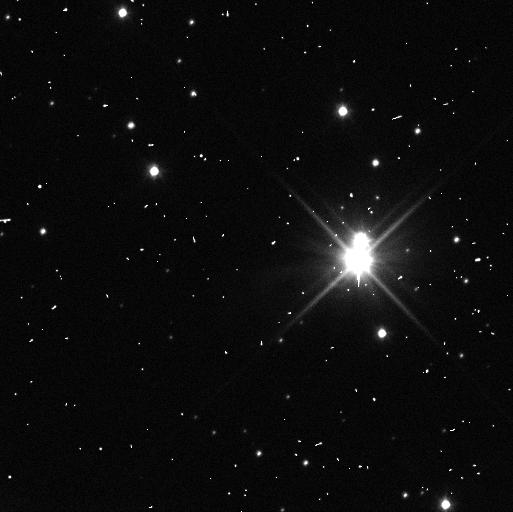
Target: PLUTO-SYSTEM. Instrument: WFC3/UVIS. Filter: F350LP. Exposure: 3 min. Observation ID: icd002gbq

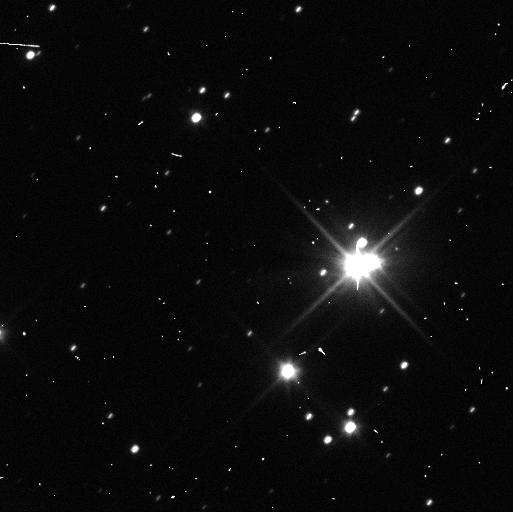
Target: PLUTO-SYSTEM. Instrument: WFC3/UVIS. Filter: F350LP. Exposure: 3 min. Observation ID: icd005l9q

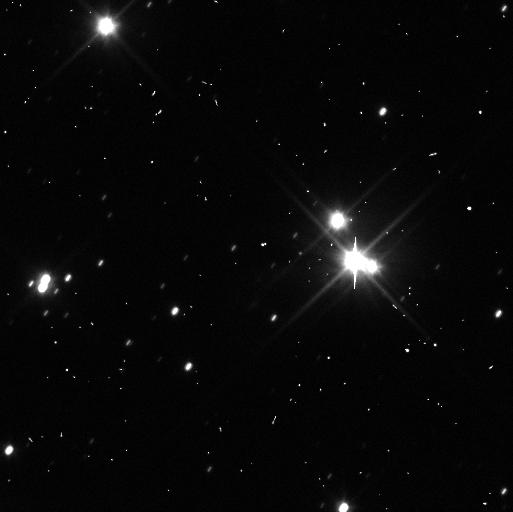
Target: PLUTO-SYSTEM. Instrument: WFC3/UVIS. Filter: F350LP. Exposure: 3 min. Observation ID: icd006zqq

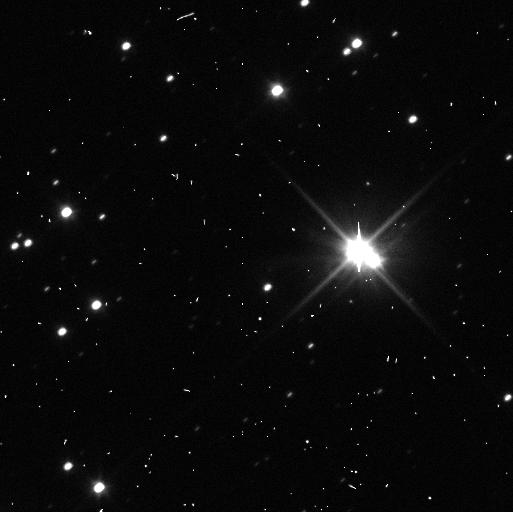
Target: PLUTO-SYSTEM. Instrument: WFC3/UVIS. Filter: F350LP. Exposure: 3 min. Observation ID: icd011ciq

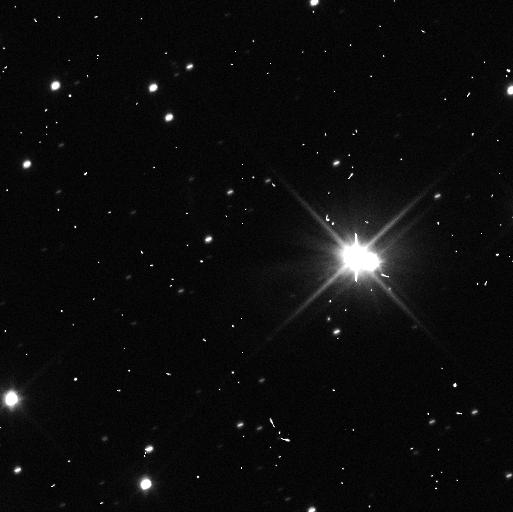
Target: PLUTO-SYSTEM. Instrument: WFC3/UVIS. Filter: F350LP. Exposure: 3 min. Observation ID: icd009e2q

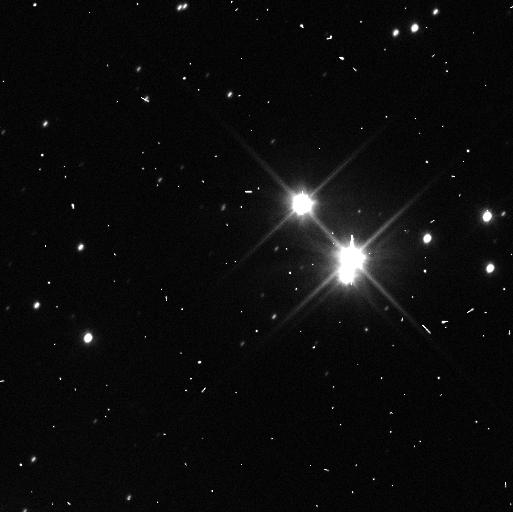
Target: PLUTO-SYSTEM. Instrument: WFC3/UVIS. Filter: F350LP. Exposure: 3 min. Observation ID: icd003b9q

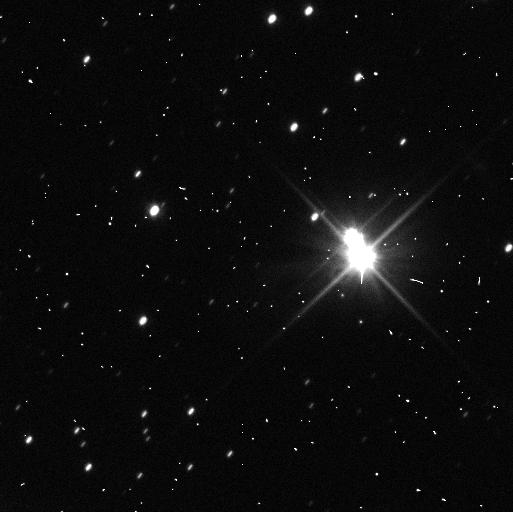
Target: PLUTO-SYSTEM. Instrument: WFC3/UVIS. Filter: F350LP. Exposure: 3 min. Observation ID: icd007fvq

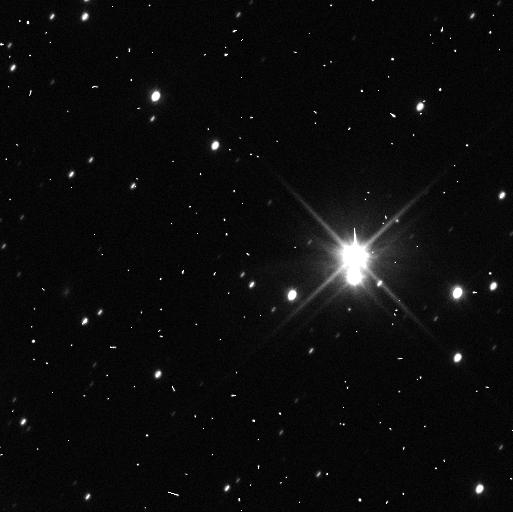
Target: PLUTO-SYSTEM. Instrument: WFC3/UVIS. Filter: F350LP. Exposure: 3 min. Observation ID: icd004mcq

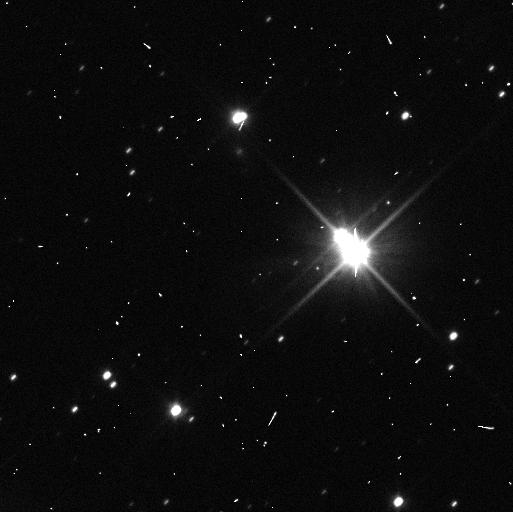
Target: PLUTO-SYSTEM. Instrument: WFC3/UVIS. Filter: F350LP. Exposure: 3 min. Observation ID: icd010lmq

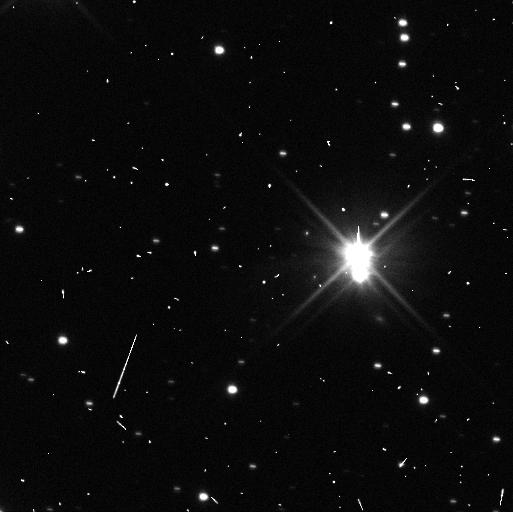
Target: PLUTO-SYSTEM. Instrument: WFC3/UVIS. Filter: F350LP. Exposure: 3 min. Observation ID: icd008emq

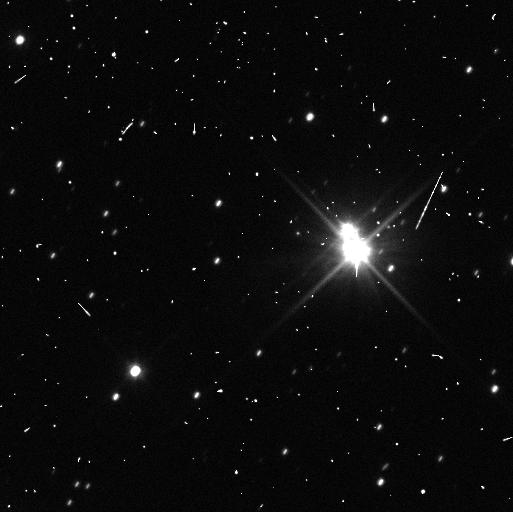
Target: PLUTO-SYSTEM. Instrument: WFC3/UVIS. Filter: F350LP. Exposure: 3 min. Observation ID: icd012ilq

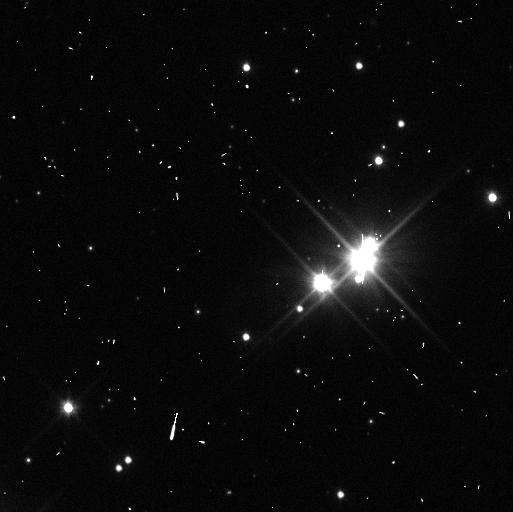
Target: PLUTO-SYSTEM. Instrument: WFC3/UVIS. Filter: F350LP. Exposure: 3 min. Observation ID: icd001s4q

Pluto Satellite Orbits in Support of New Horizons (PI: Buie, Marc W.)

We propose a sequence of observations that will significantly improve the orbit of P/2011 P1 and P/2012 P1 and provide useful improvements to the orbits of other satellites in the Pluto system. The orbit determination work for the newest satellite discoveries are critically needed so that New Horizons can know where to point its instruments at close approach. These data will also be useful for improved mass constraints on the outer satellites as well as refining our knowledge of the photometric properties of all objects in the Pluto system. In particular, lightcurve and color evolution will be monitored by these observations for use in constraining models of seasonal evolution on Pluto.